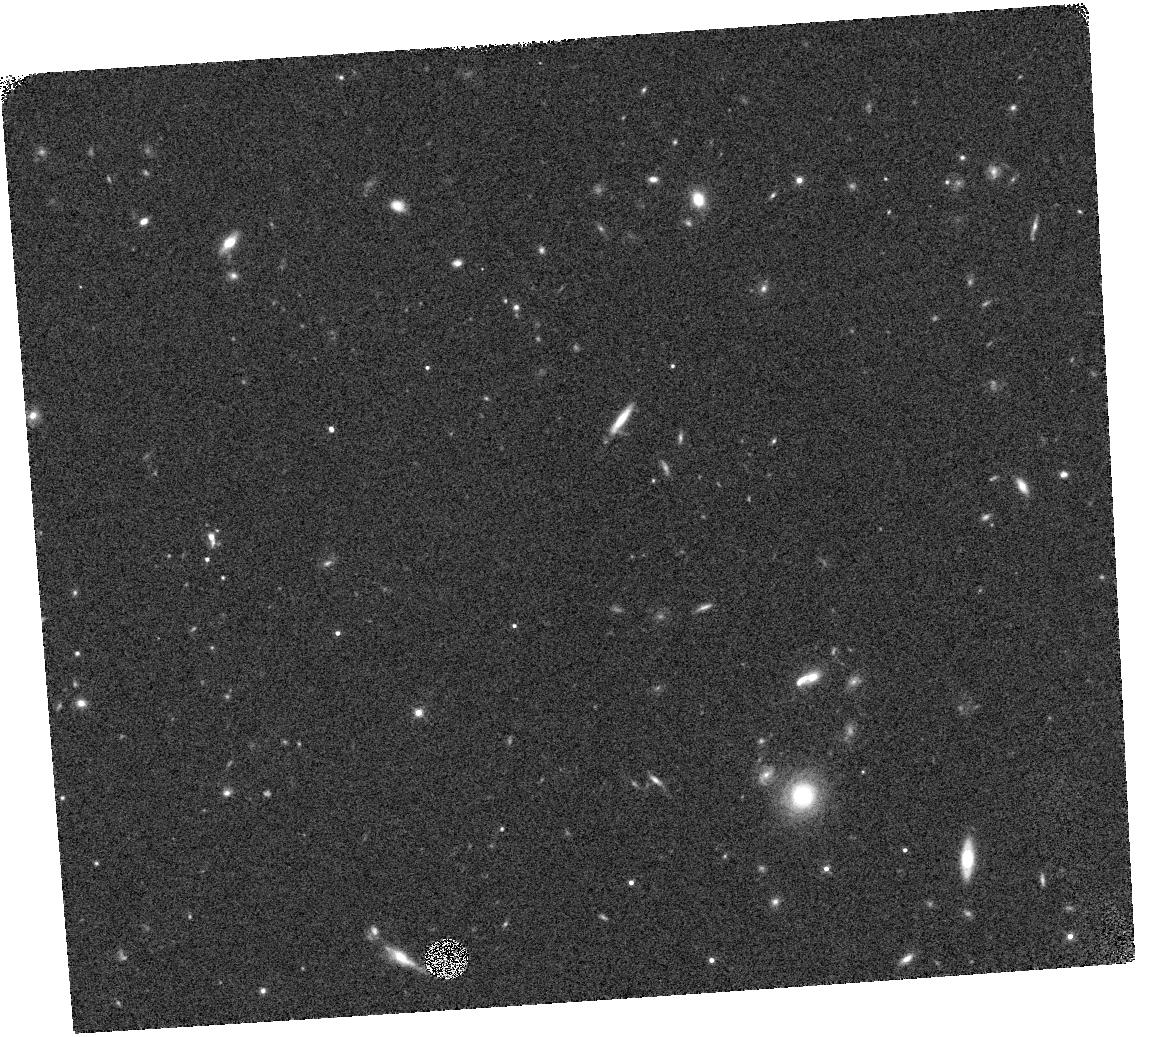
Target: WISE2354+0240
Instrument: WFC3/IR
Filter: F125W
Exposure: 7 min
Observation ID: hst_13178_15_wfc3_ir_f125w_ic6f15

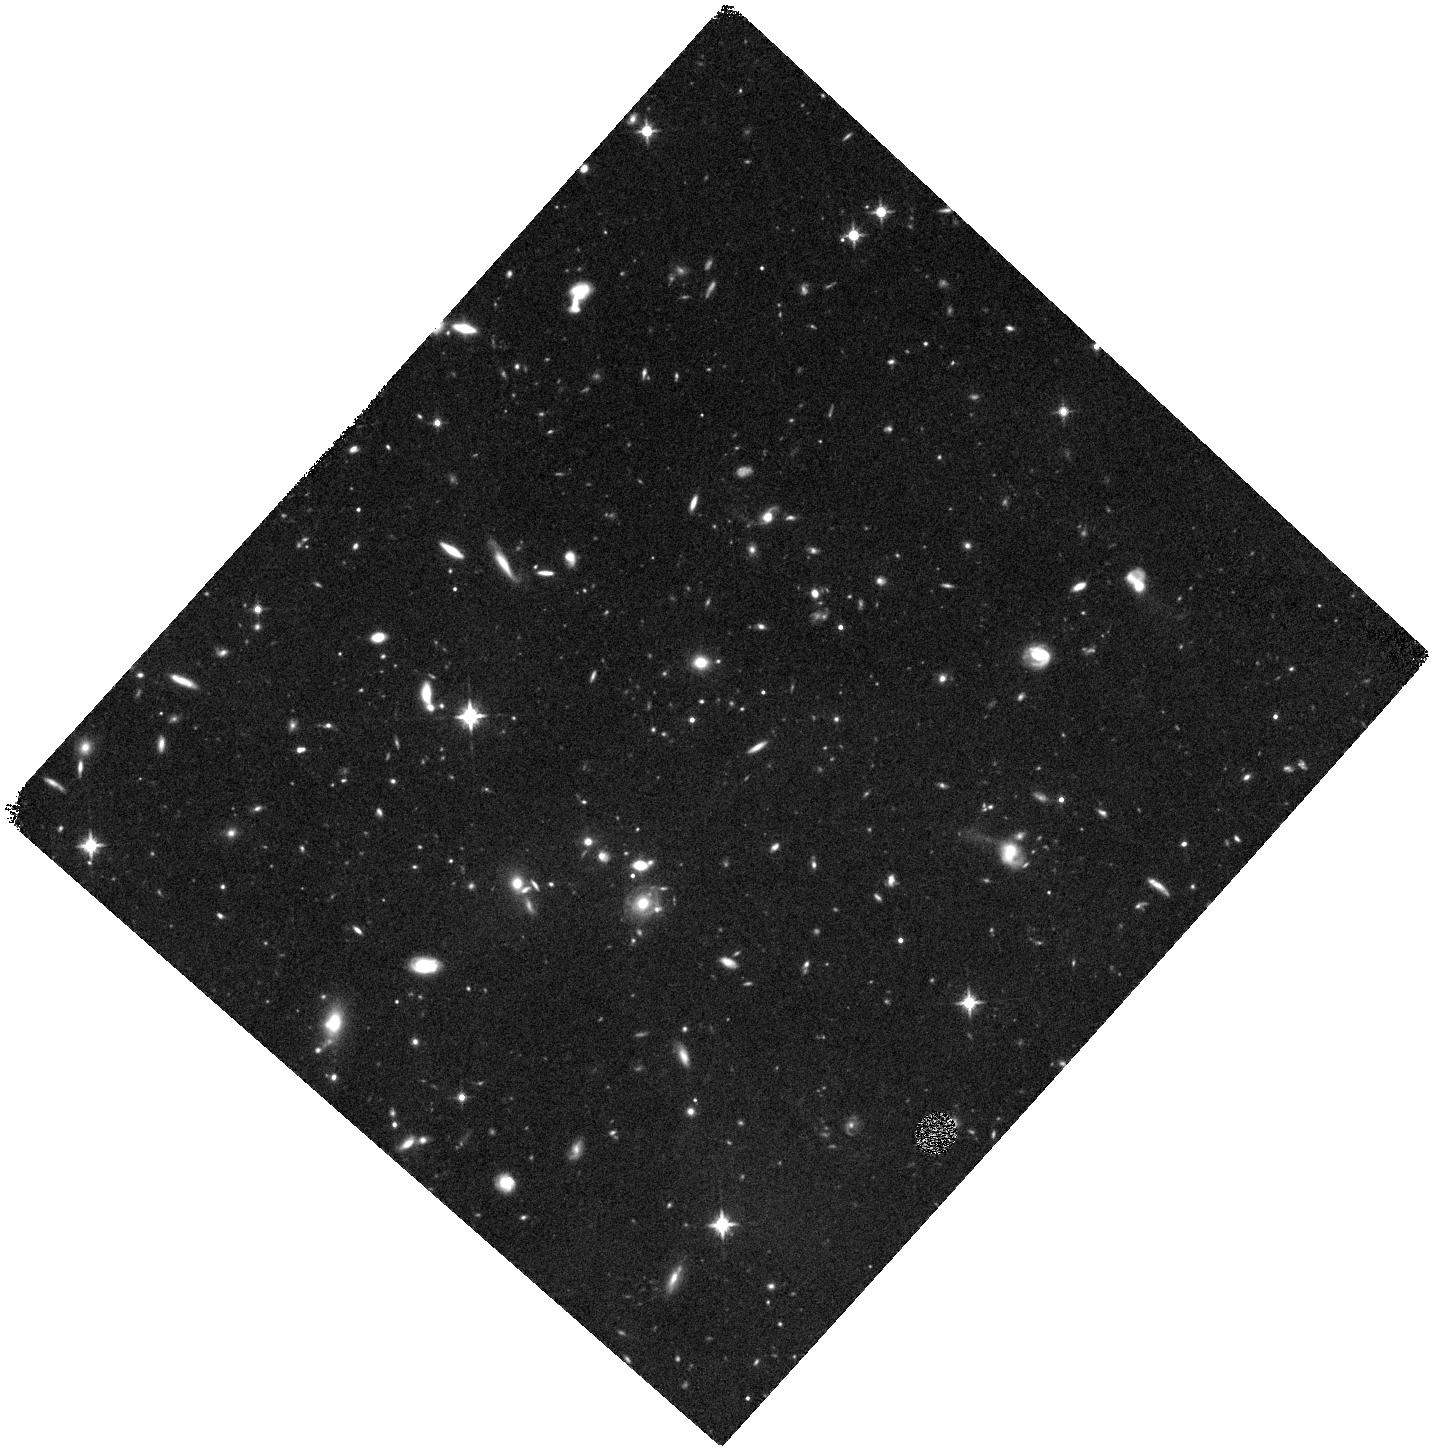
Target: WISE1206+8401
Instrument: WFC3/IR
Filter: F125W
Exposure: 40 min
Observation ID: hst_13178_10_wfc3_ir_f125w_ic6f10

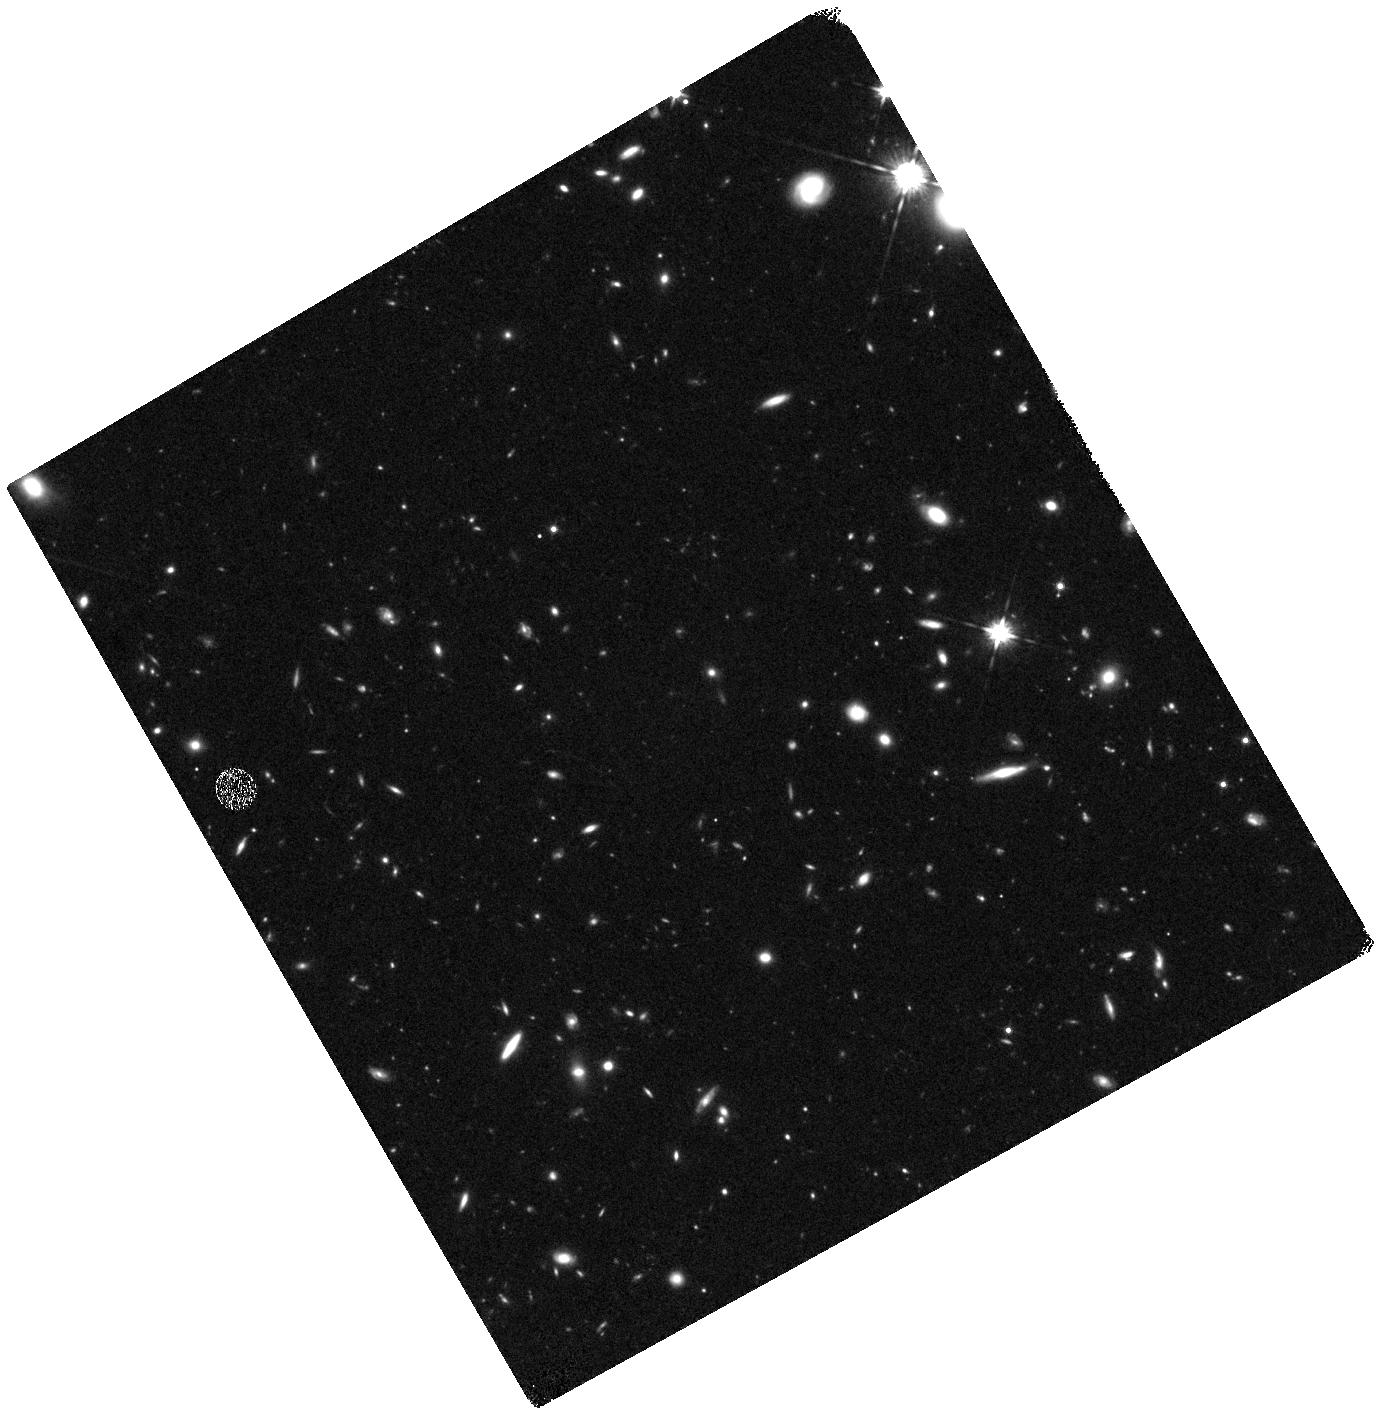
Target: WISE0138+2016
Instrument: WFC3/IR
Filter: F125W
Exposure: 40 min
Observation ID: hst_13178_01_wfc3_ir_f125w_ic6f01

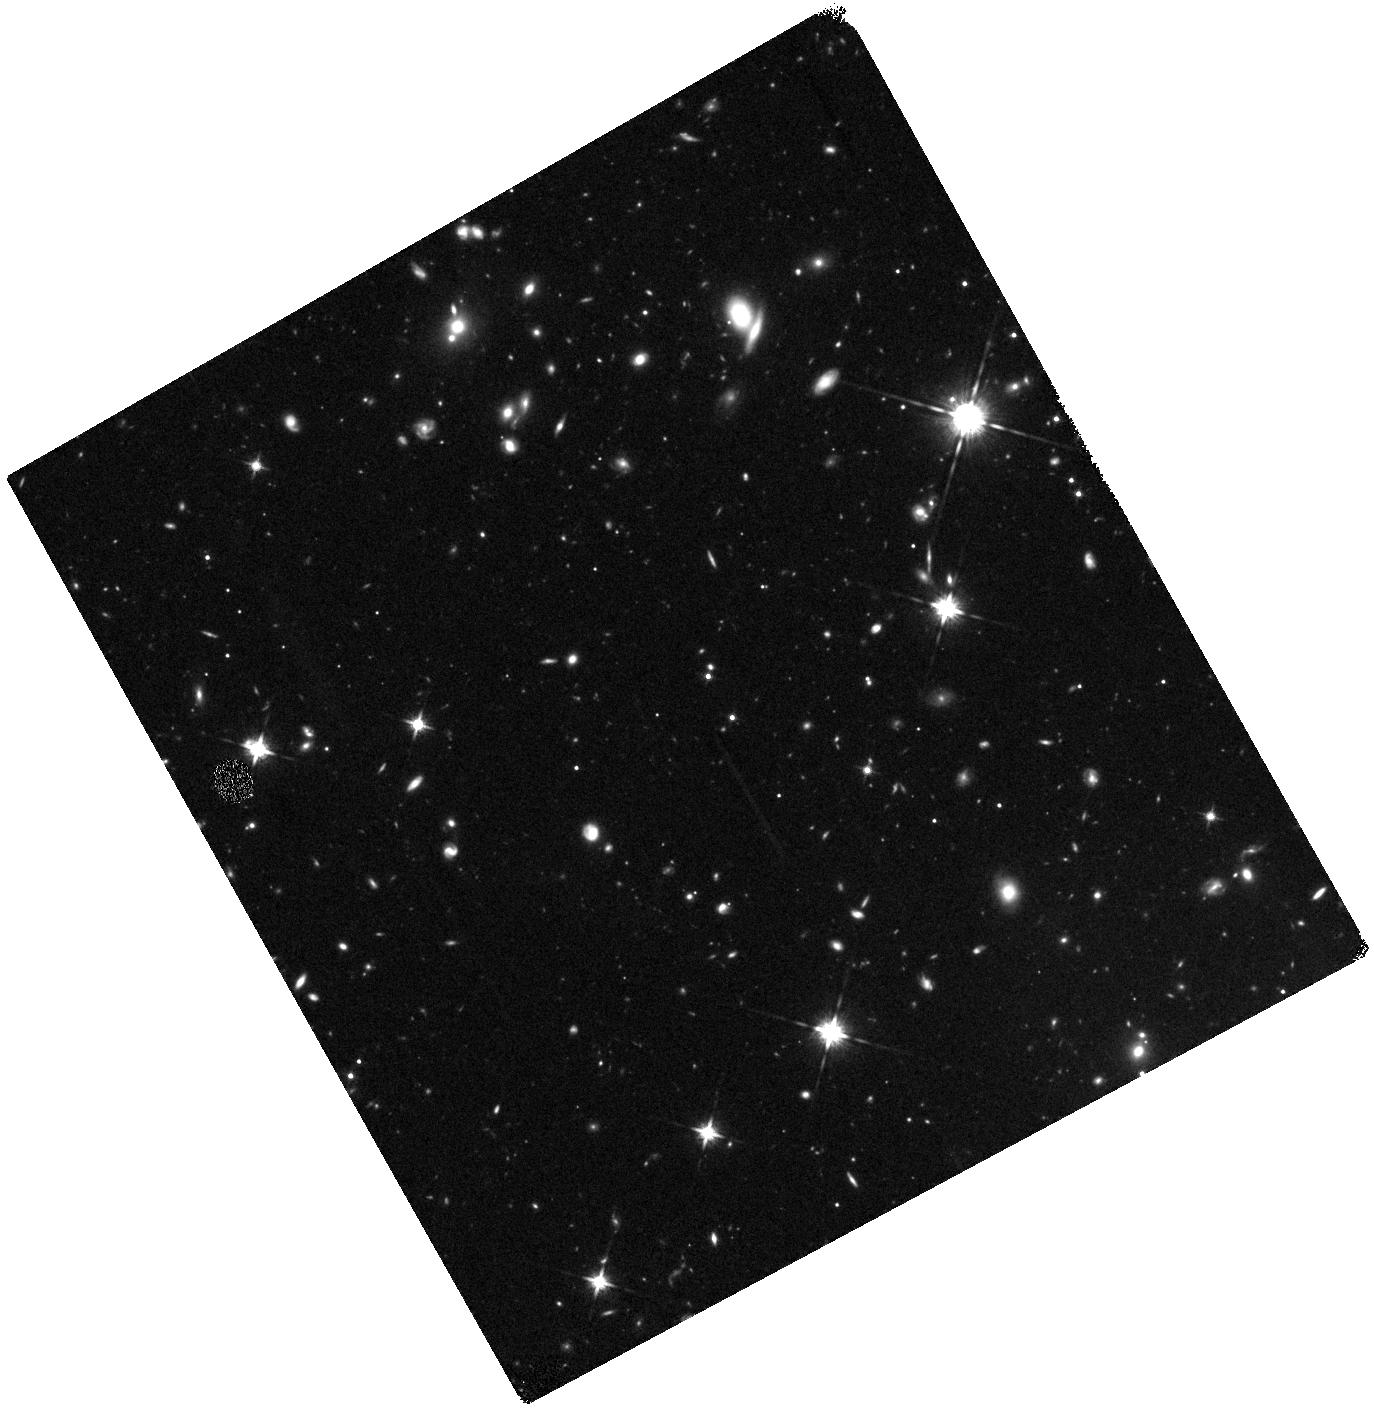
Target: WISE0404-6420
Instrument: WFC3/IR
Filter: F125W
Exposure: 40 min
Observation ID: hst_13178_07_wfc3_ir_f125w_ic6f07

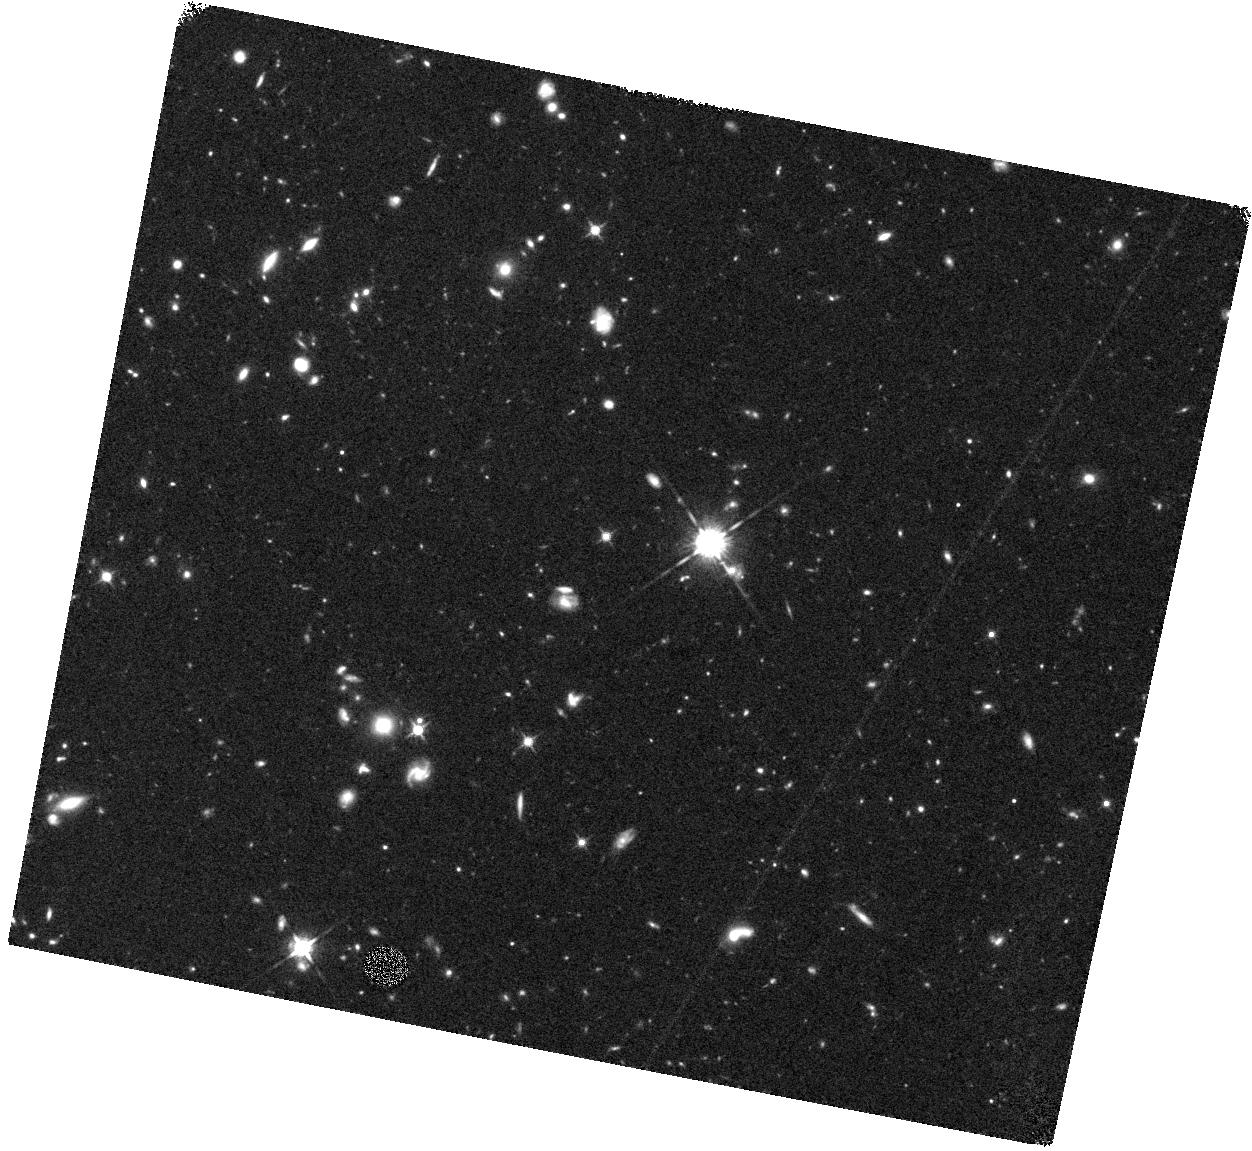
Target: WISE0325-5044
Instrument: WFC3/IR
Filter: F125W
Exposure: 40 min
Observation ID: hst_13178_04_wfc3_ir_f125w_ic6f04

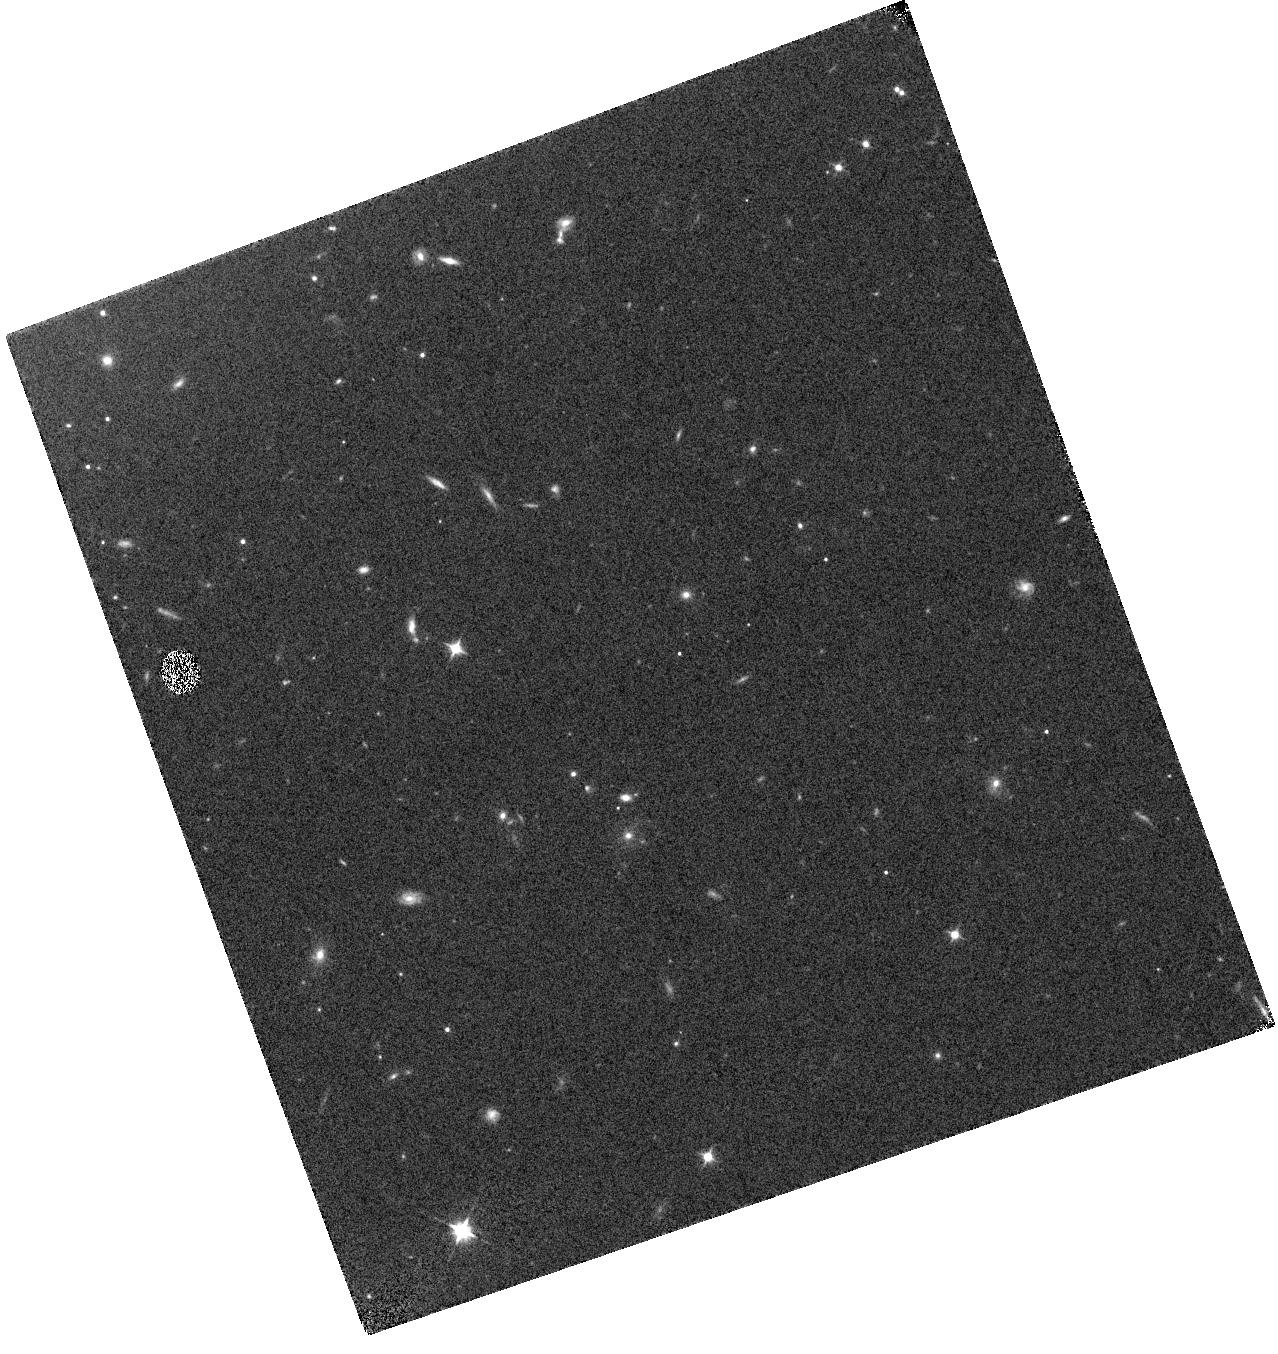
Target: WISE1206+8401
Instrument: WFC3/IR
Filter: F105W
Exposure: 7 min
Observation ID: hst_13178_11_wfc3_ir_f105w_ic6f11

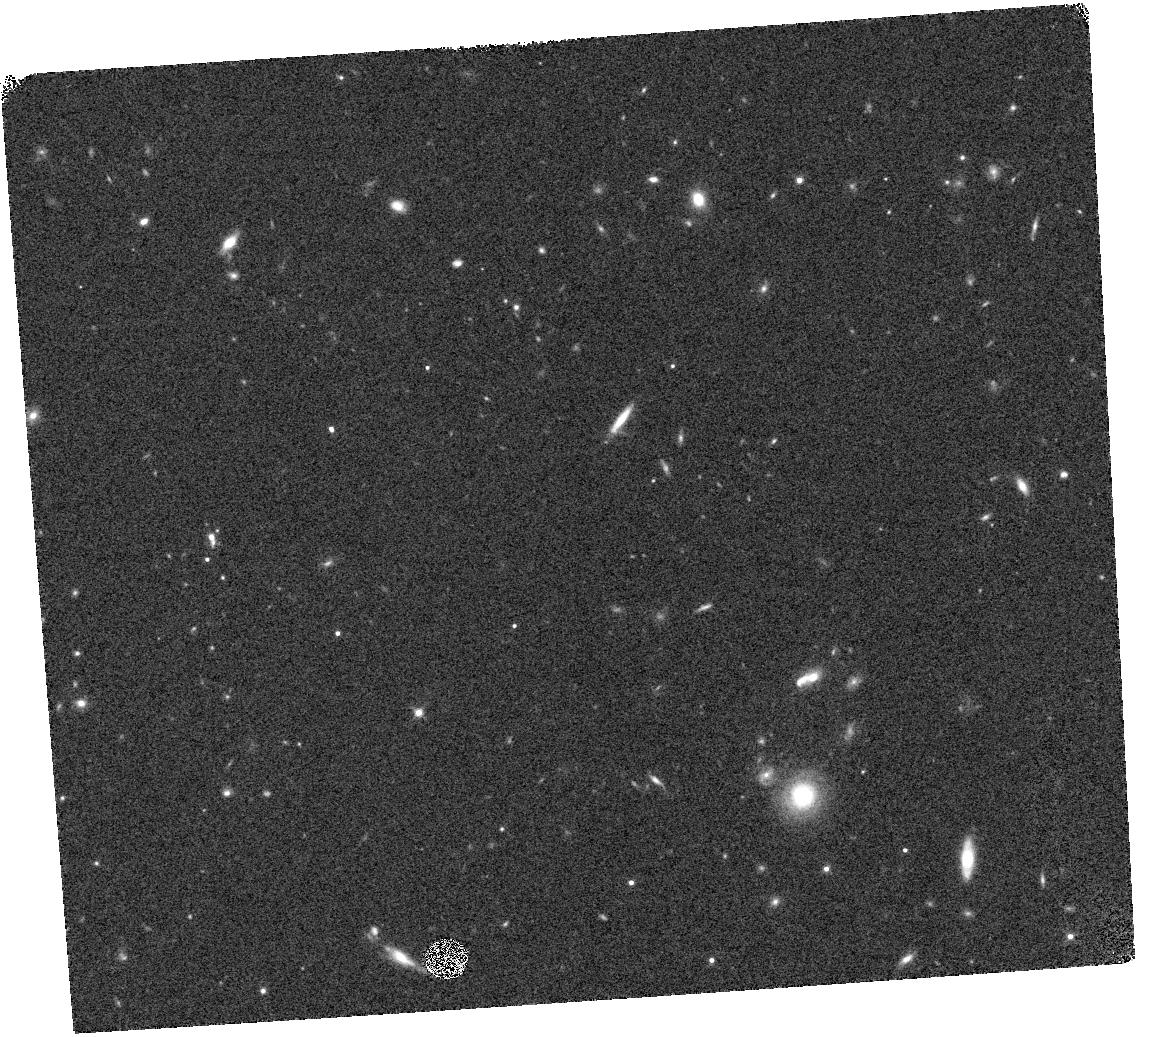
Target: WISE2354+0240
Instrument: WFC3/IR
Filter: F125W
Exposure: 7 min
Observation ID: hst_13178_14_wfc3_ir_f125w_ic6f14

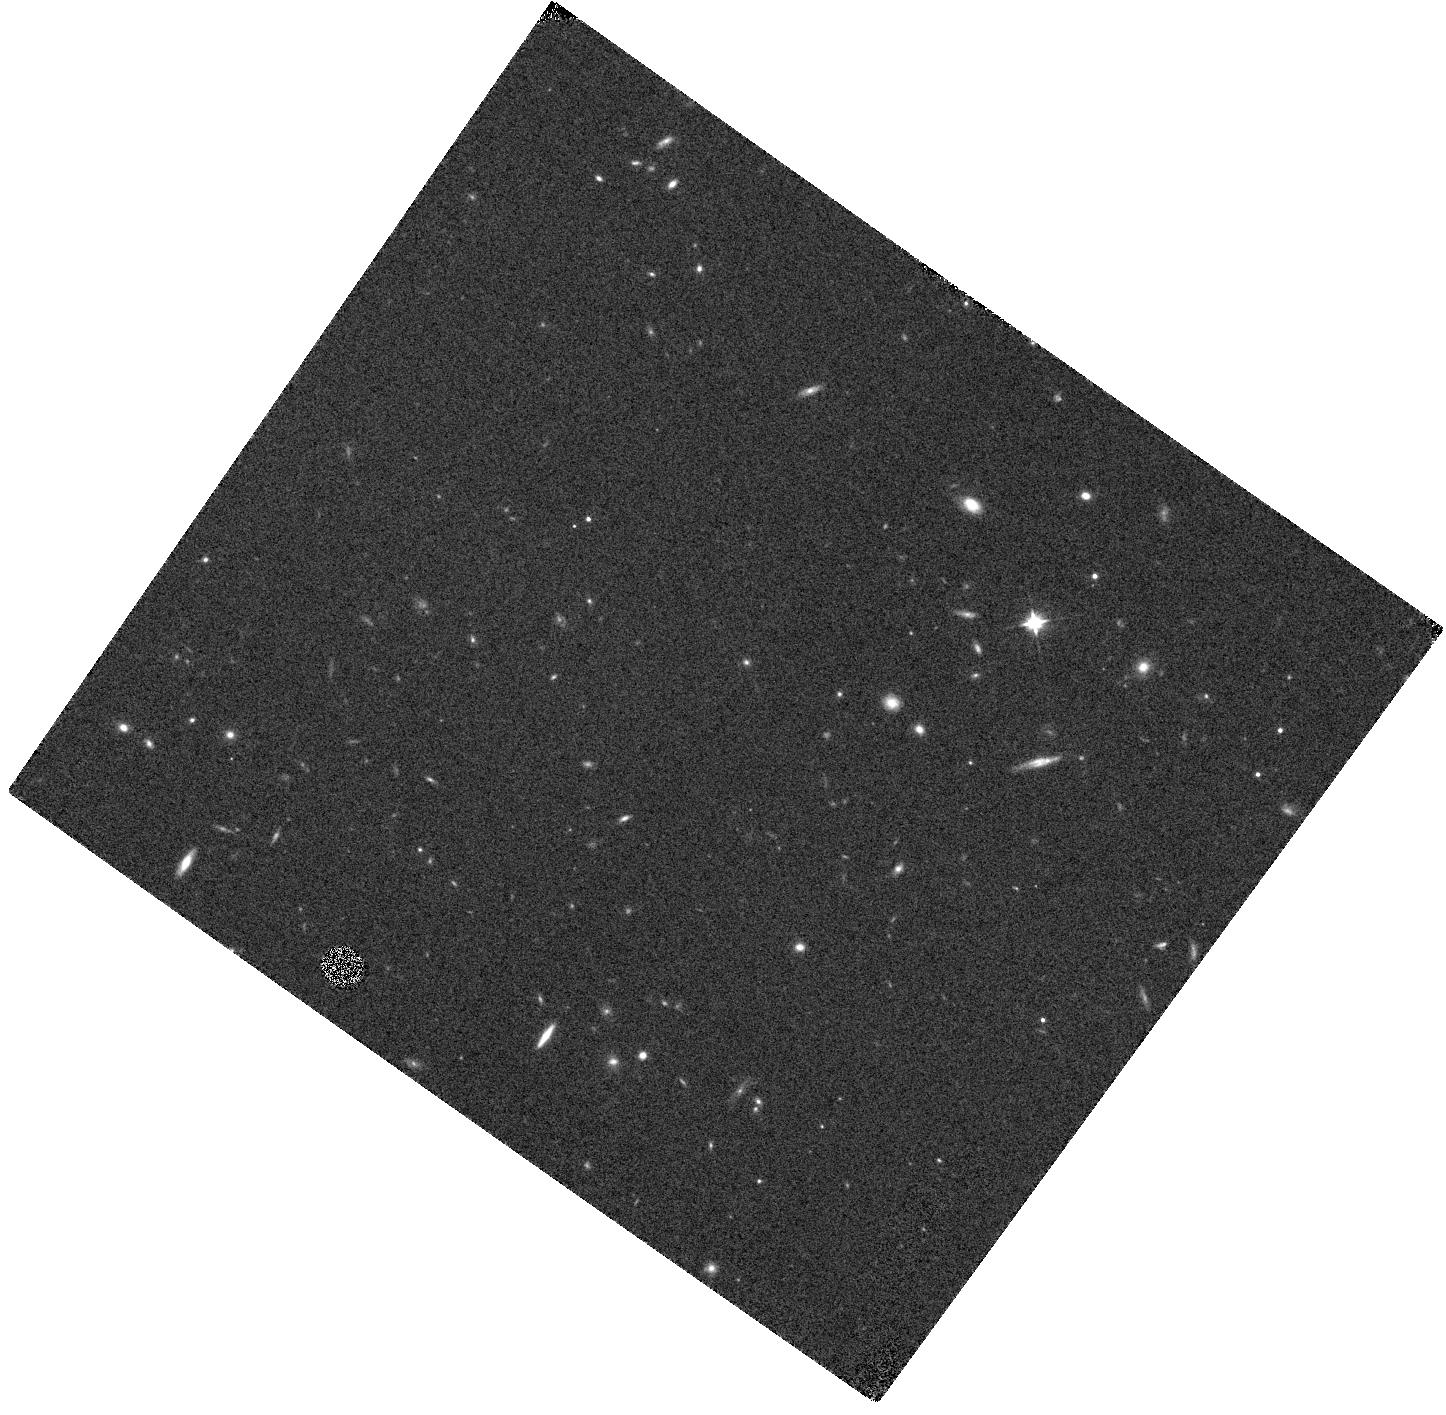
Target: WISE0138+2016
Instrument: WFC3/IR
Filter: F105W
Exposure: 7 min
Observation ID: hst_13178_02_wfc3_ir_f105w_ic6f02

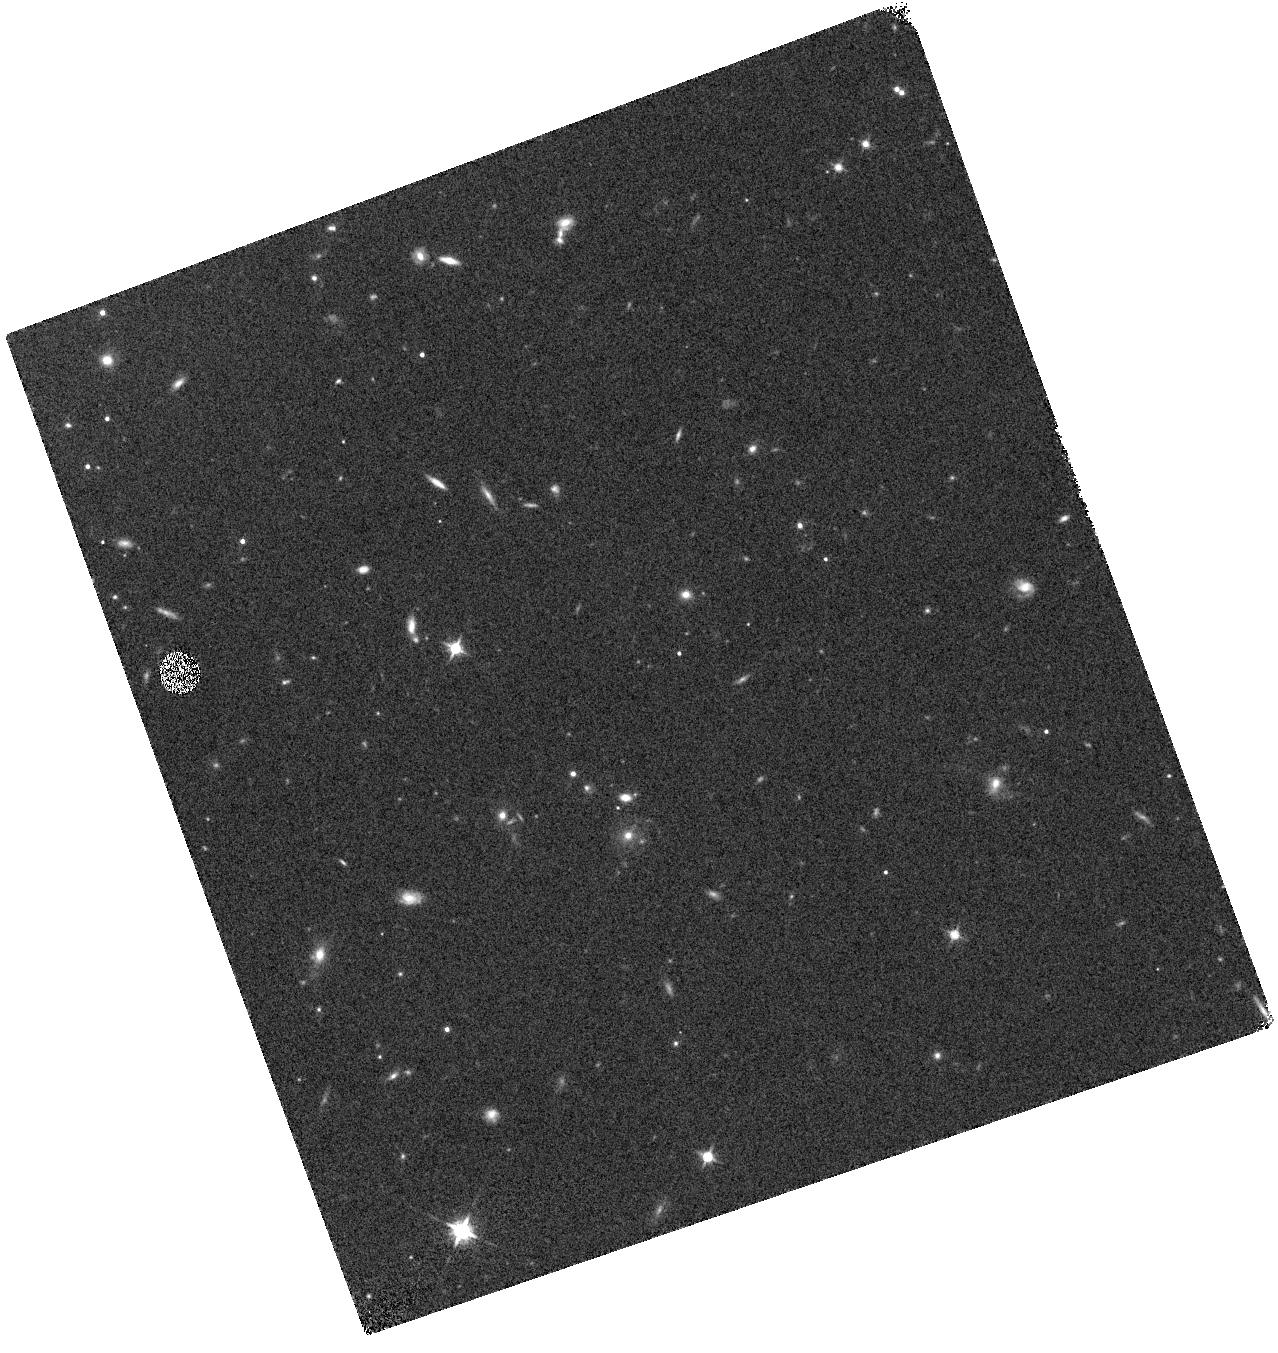
Target: WISE1206+8401
Instrument: WFC3/IR
Filter: F125W
Exposure: 7 min
Observation ID: hst_13178_12_wfc3_ir_f125w_ic6f12

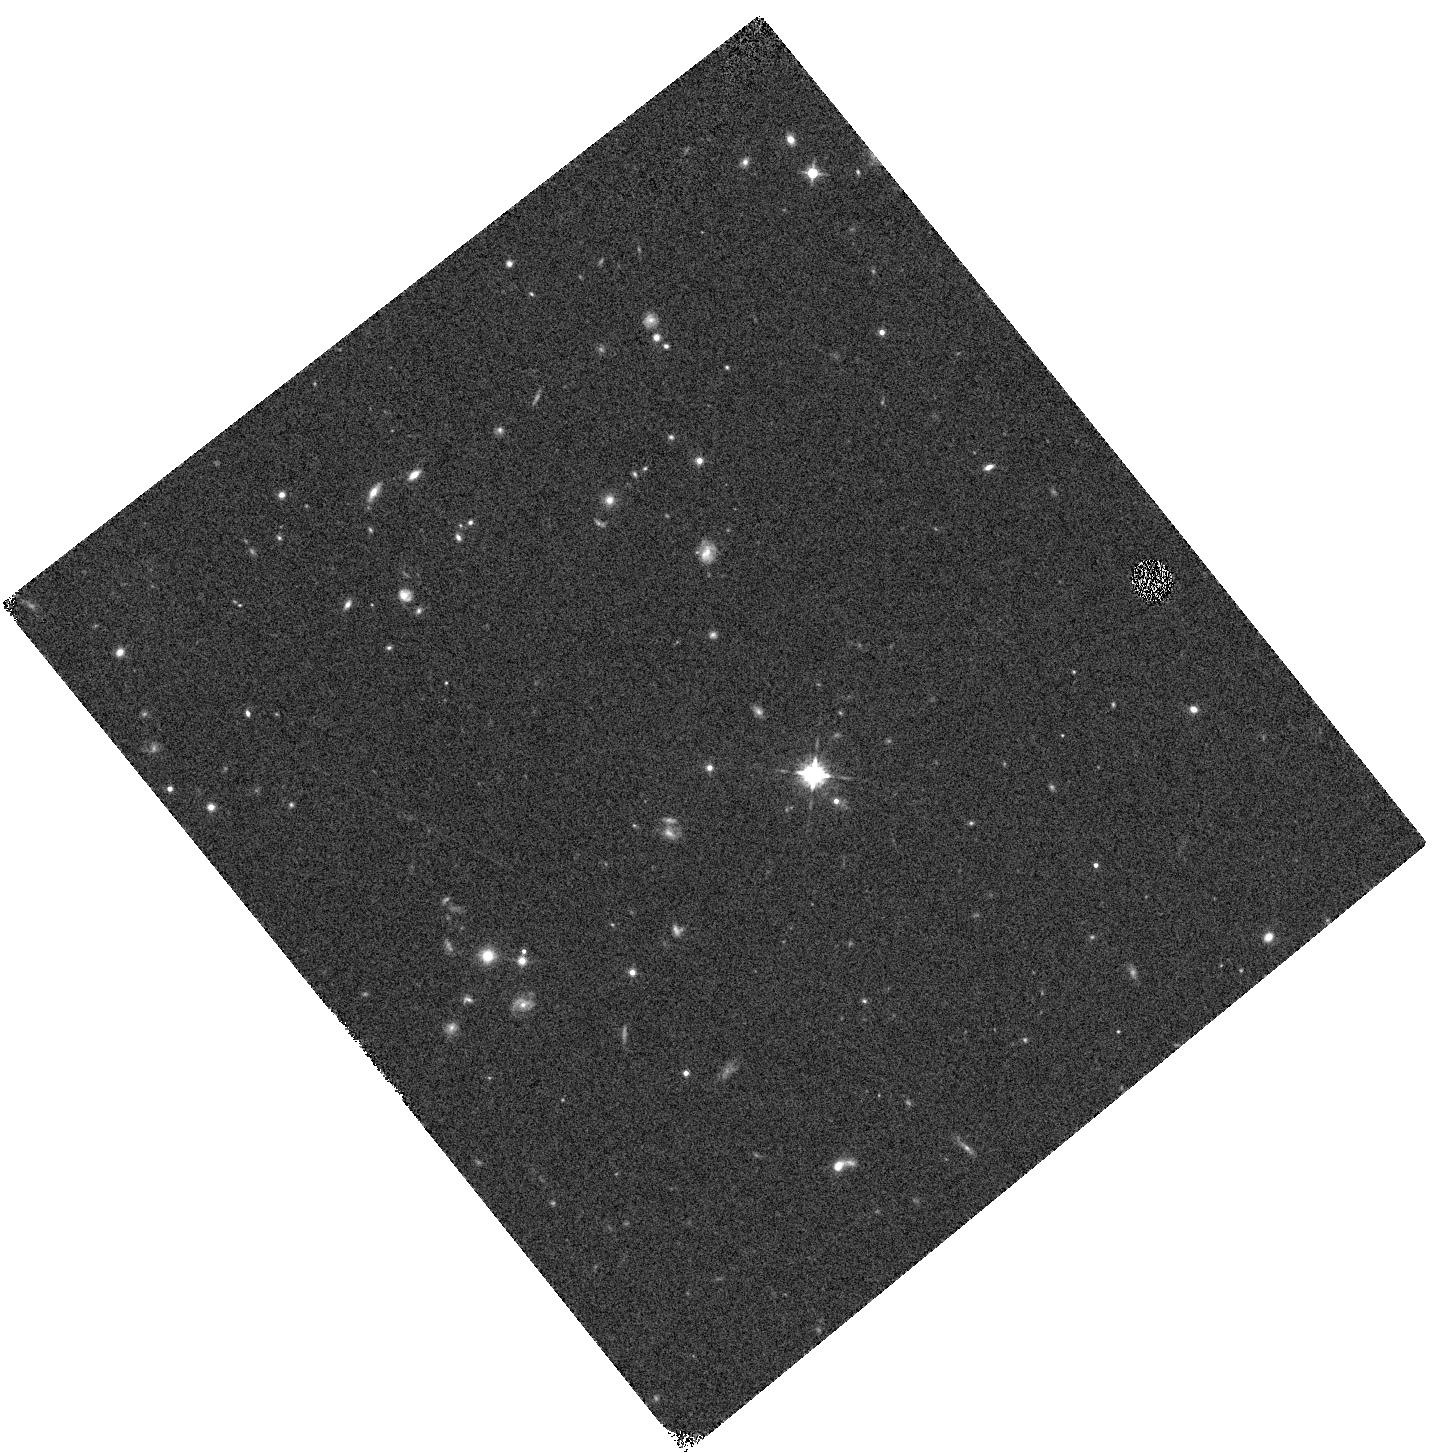
Target: WISE0325-5044
Instrument: WFC3/IR
Filter: F125W
Exposure: 7 min
Observation ID: hst_13178_06_wfc3_ir_f125w_ic6f06

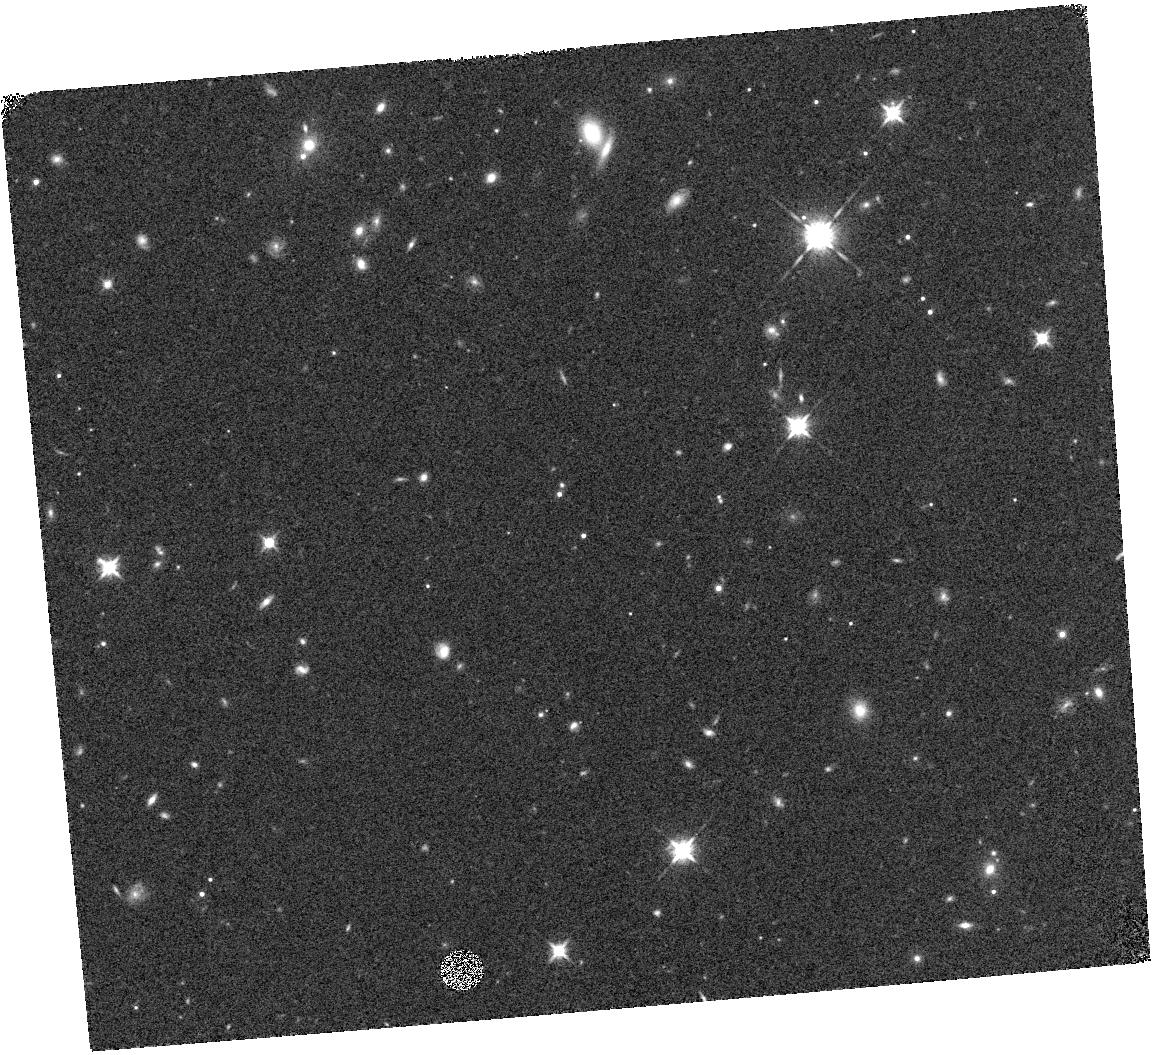
Target: WISE0404-6420
Instrument: WFC3/IR
Filter: F125W
Exposure: 7 min
Observation ID: hst_13178_09_wfc3_ir_f125w_ic6f09

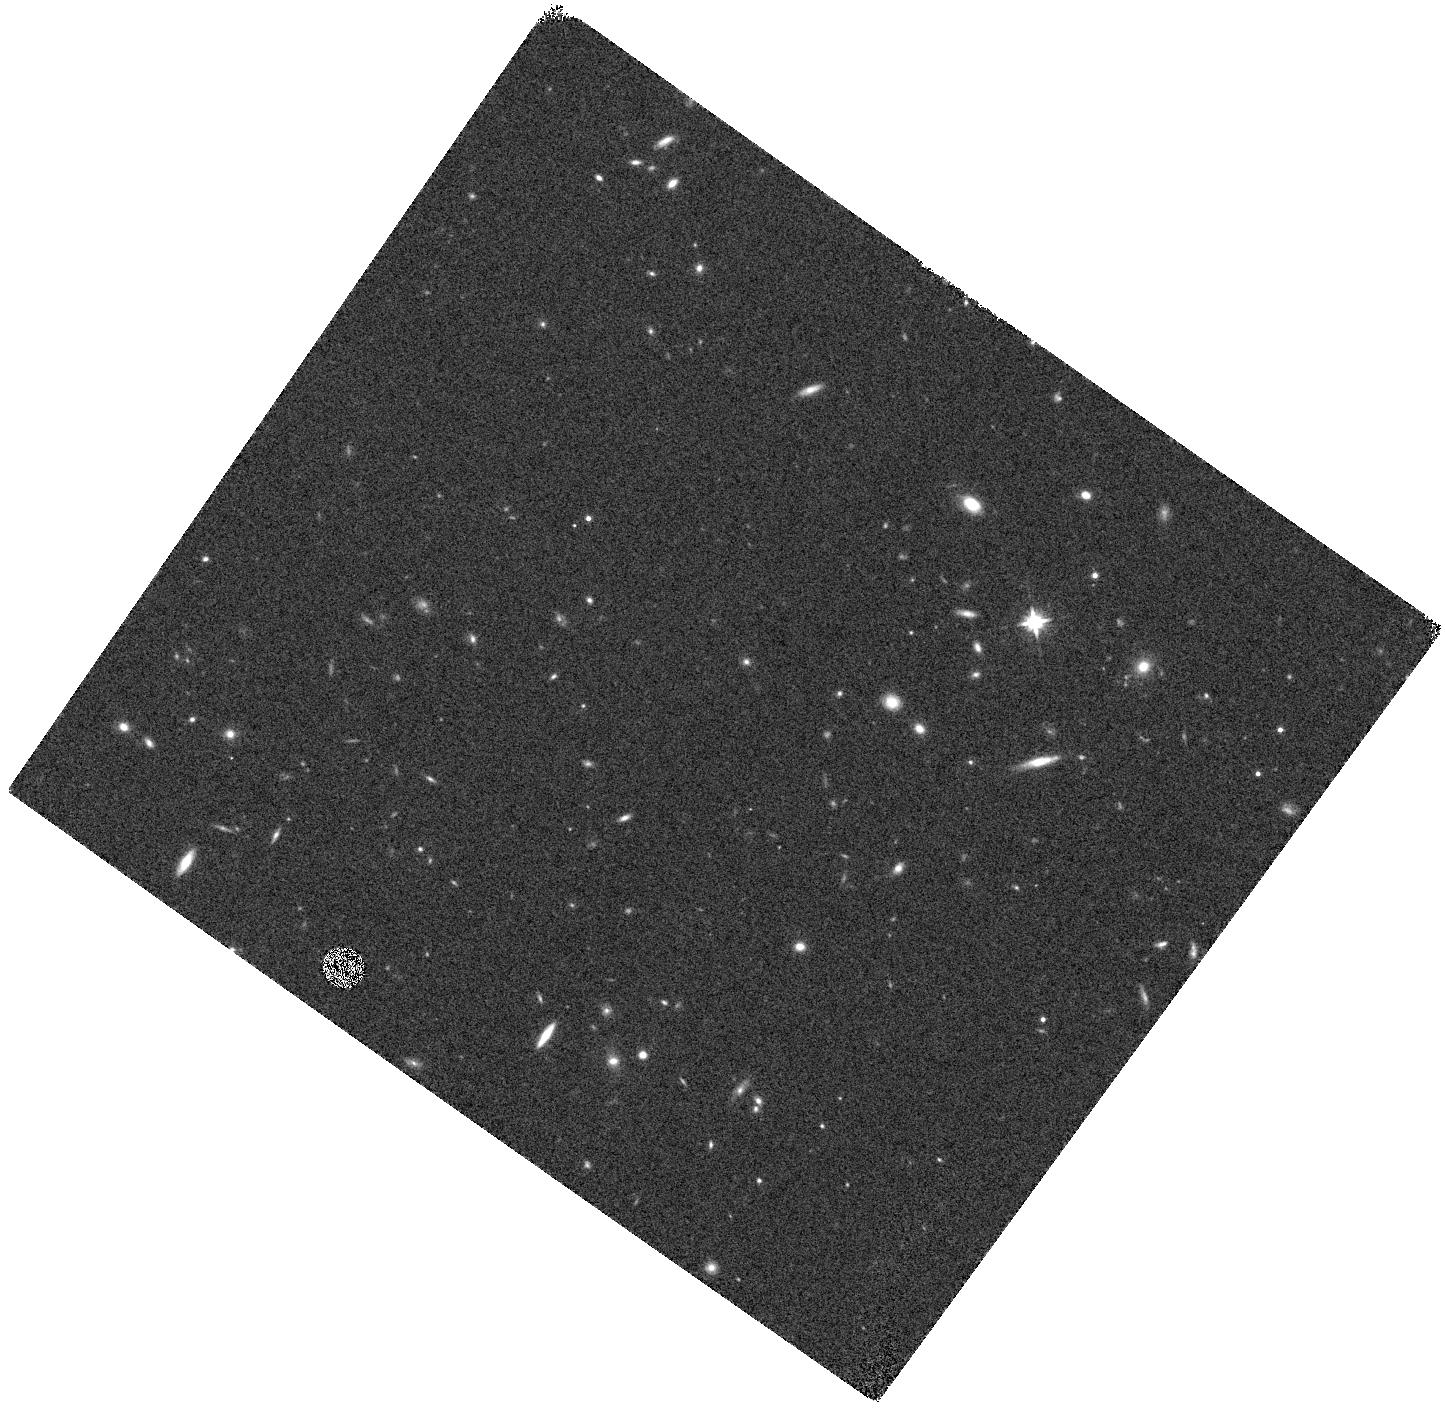
Target: WISE0138+2016
Instrument: WFC3/IR
Filter: F125W
Exposure: 7 min
Observation ID: hst_13178_03_wfc3_ir_f125w_ic6f03

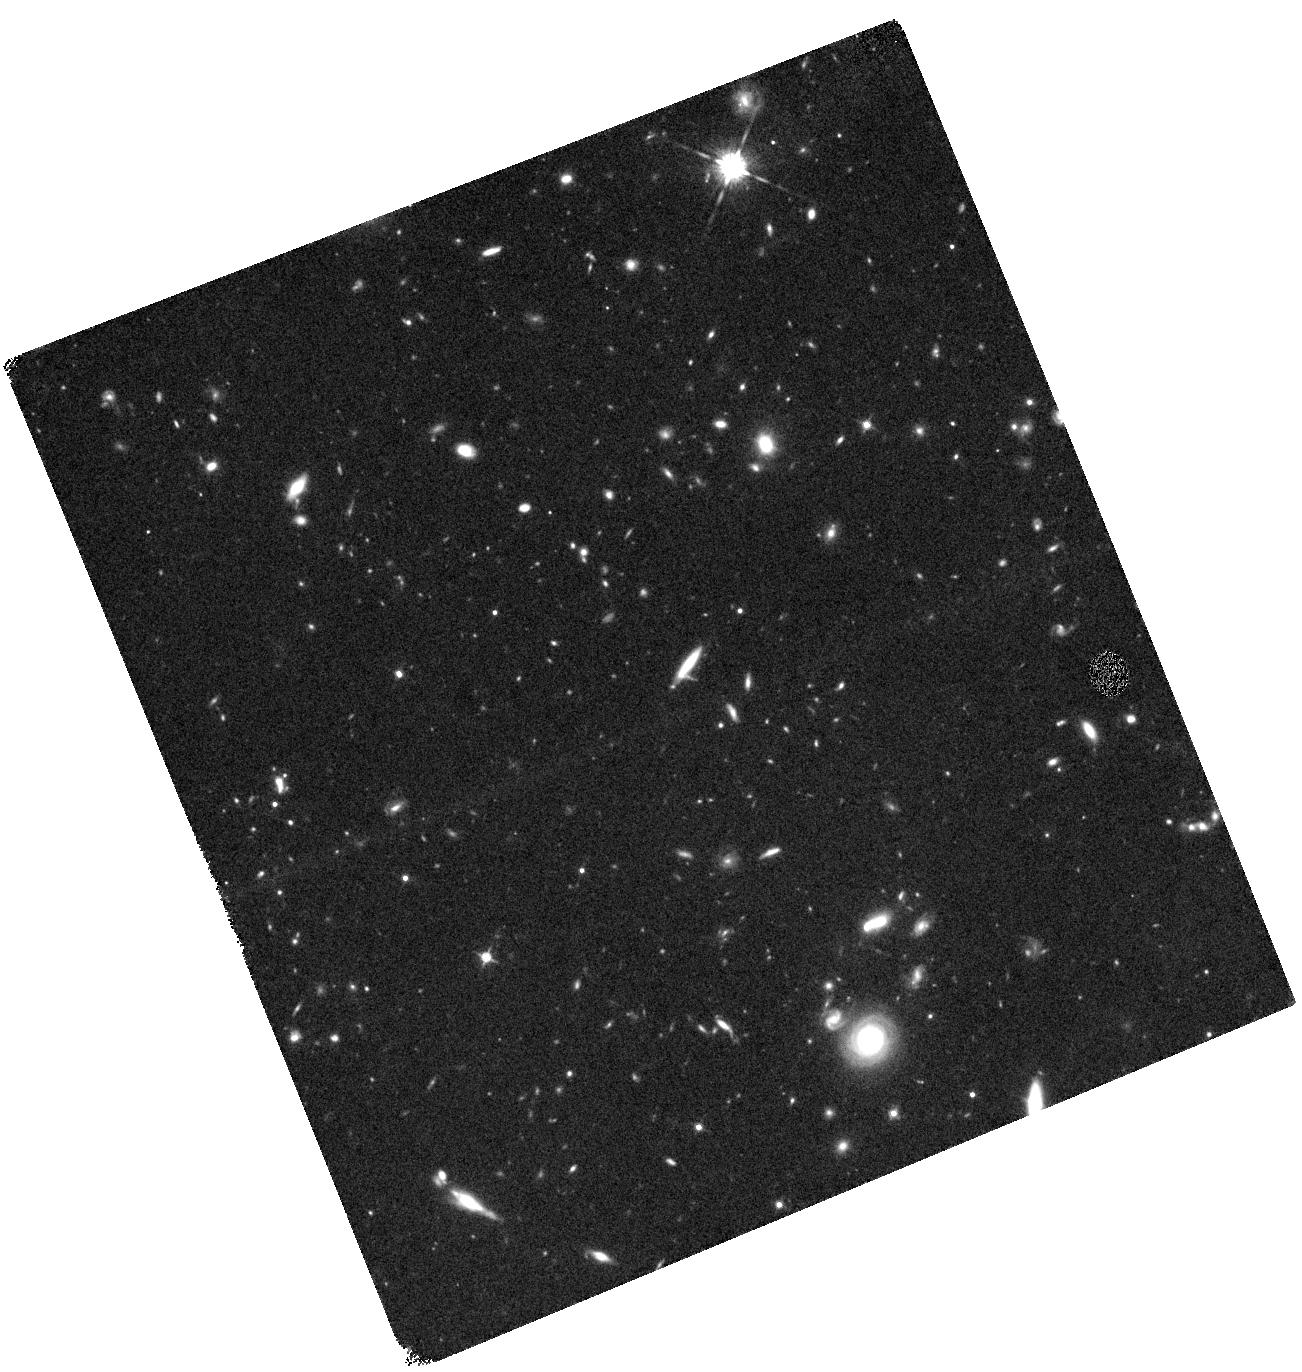
Target: WISE2354+0240
Instrument: WFC3/IR
Filter: F125W
Exposure: 40 min
Observation ID: hst_13178_13_wfc3_ir_f125w_ic6f13

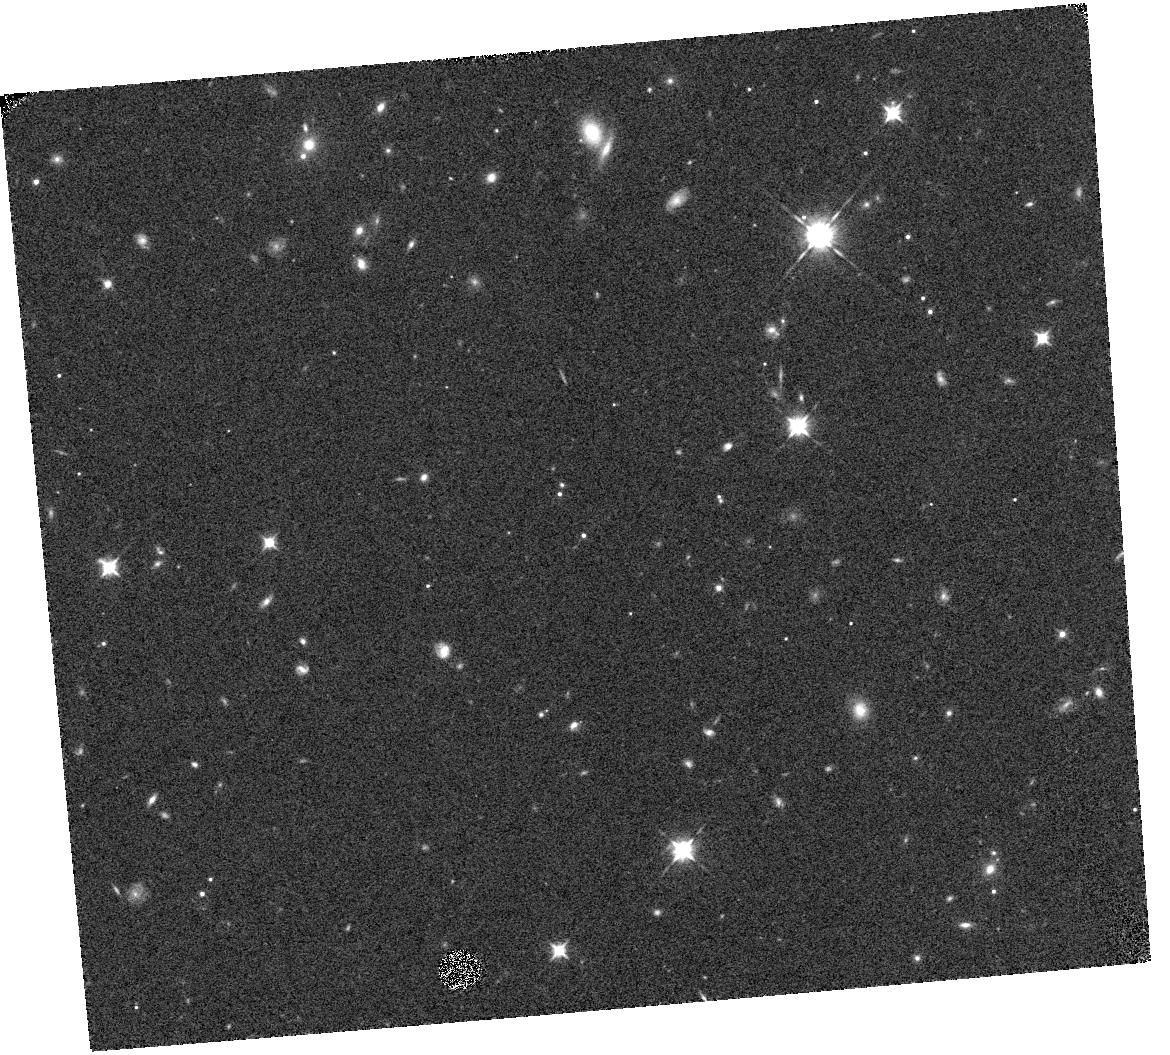
Target: WISE0404-6420
Instrument: WFC3/IR
Filter: F105W
Exposure: 7 min
Observation ID: hst_13178_08_wfc3_ir_f105w_ic6f08

Spitzer Trigonometric Parallaxes of the Solar Neighborhoods Coldest Brown Dwarfs (PI: Kirkpatrick, J. Davy)

There are rare times in astronomy when -- by fortuitous circumstances, careful planning, or both -- giant leaps forward in our understanding can be made within a very short time. The combination of WISE, Spitzer, and HST is now capable of fast forwarding our knowledge of the immediate Solar Neighborhood. With just six months of survey operations, WISE was able to give us an unprecedented view of the entire sky that revealed the positions of the coldest brown dwarfs with effective temperatures as cold as ~300K (i.e., room temperature). With the investment of two years of Spitzer follow-up, we are capable of having distances measured for all of them. In this proposal, we consider a volume-limited (d < 20 pc) sample of the coldest known spectral types, T6 through early Y. These are the objects that give us the most leverage in discerning the shape of the low-mass end of the field mass function as well as defining the low-mass cutoff itself. Although ongoing ground-based programs will provide astrometric monitoring of about half of the sample, Spitzer Cycle 9+10 is needed to measure trigonometric parallaxes for the other half (79 objects), which include the faintest and coldest objects and hence those most difficult to monitor. A combination of current ground-based and HST Cycle 20 spectroscopy will complete the picture by providing the spectral classfications needed for temperature determination on this sample. Having distances and temperature determinations for all of the coldest objects in the the Sun's environs allows us an unprecedented look at the modern-day products of past star formation and our most comprehensive, three-dimensional view to date of the Solar Neighborhood.